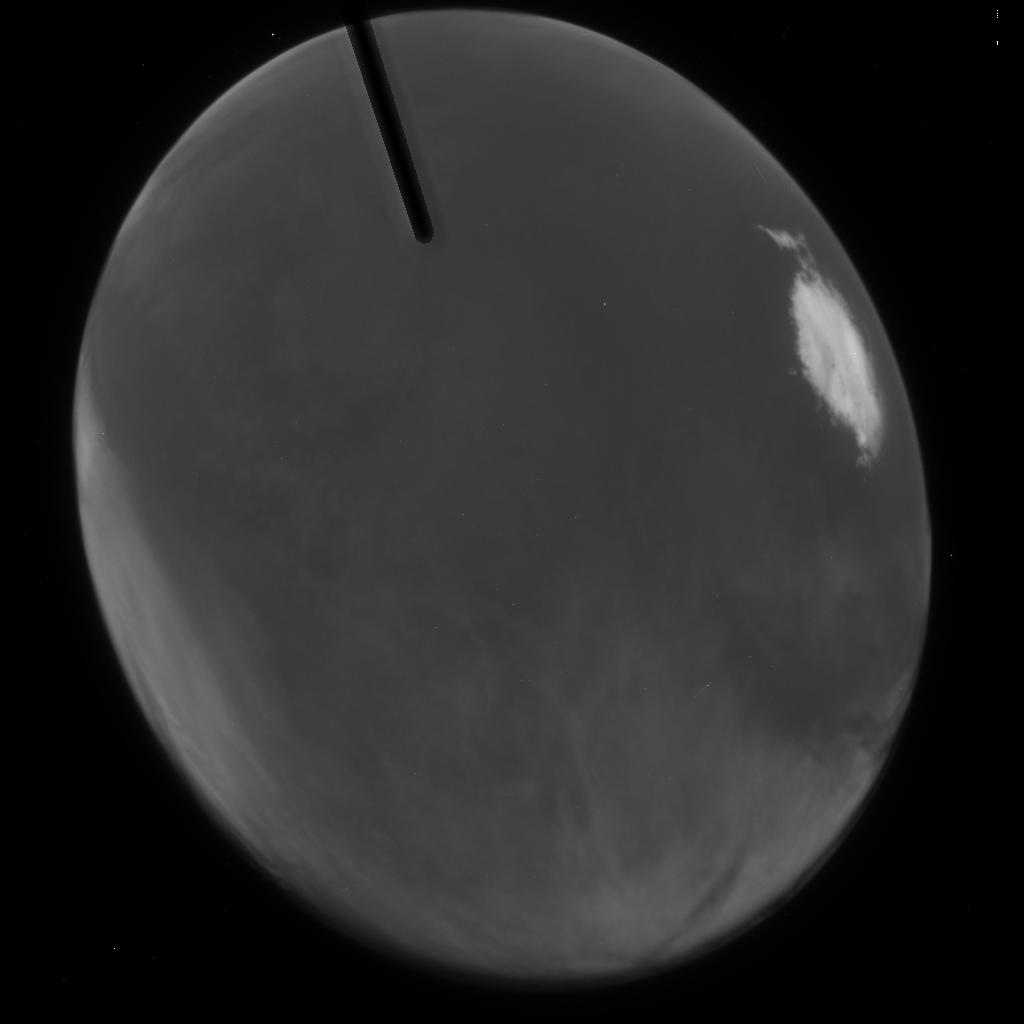
Target: MARS-2003-ACSPOL-13. Instrument: ACS/HRC. Filter: F250W. Exposure: 1 min. Observation ID: j8p723slq

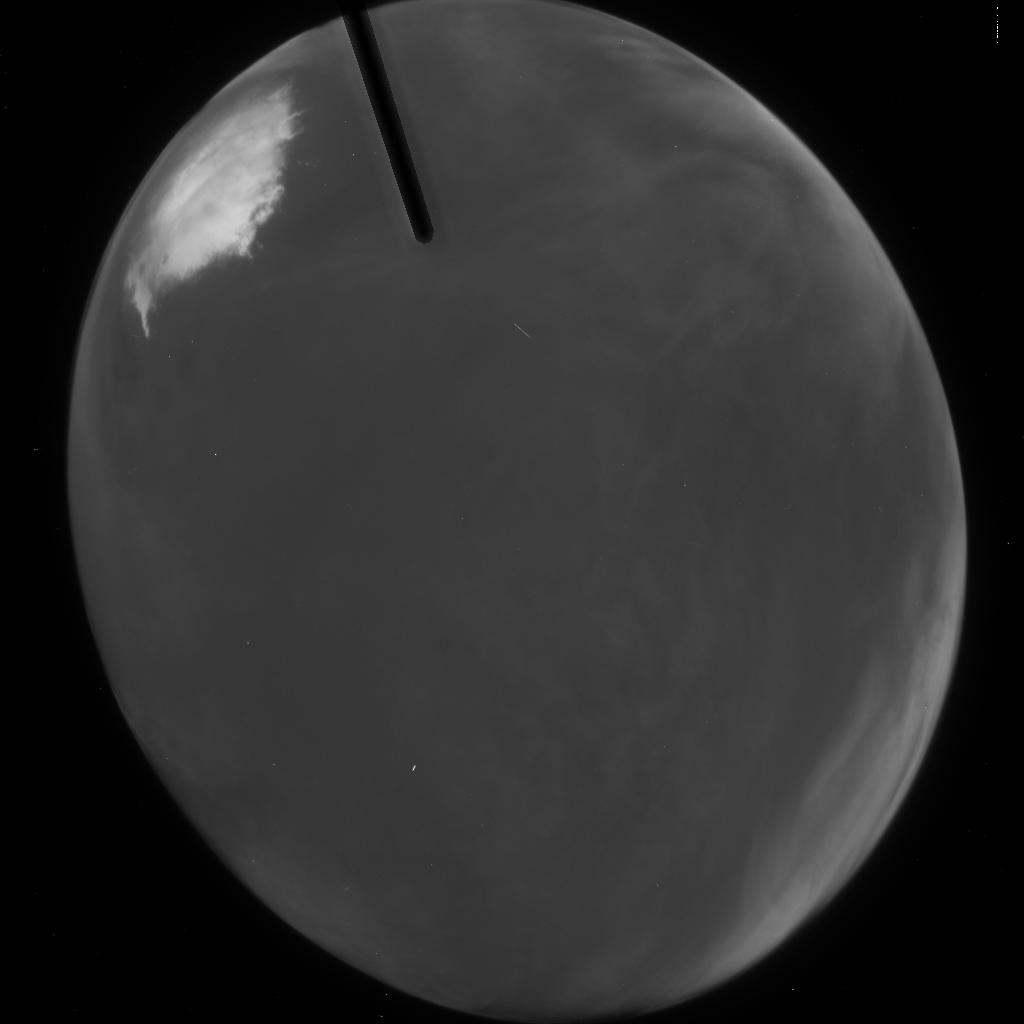
Target: MARS-2003-ACSPOL-06. Instrument: ACS/HRC. Filter: F250W. Exposure: 1 min. Observation ID: j8p720fzq

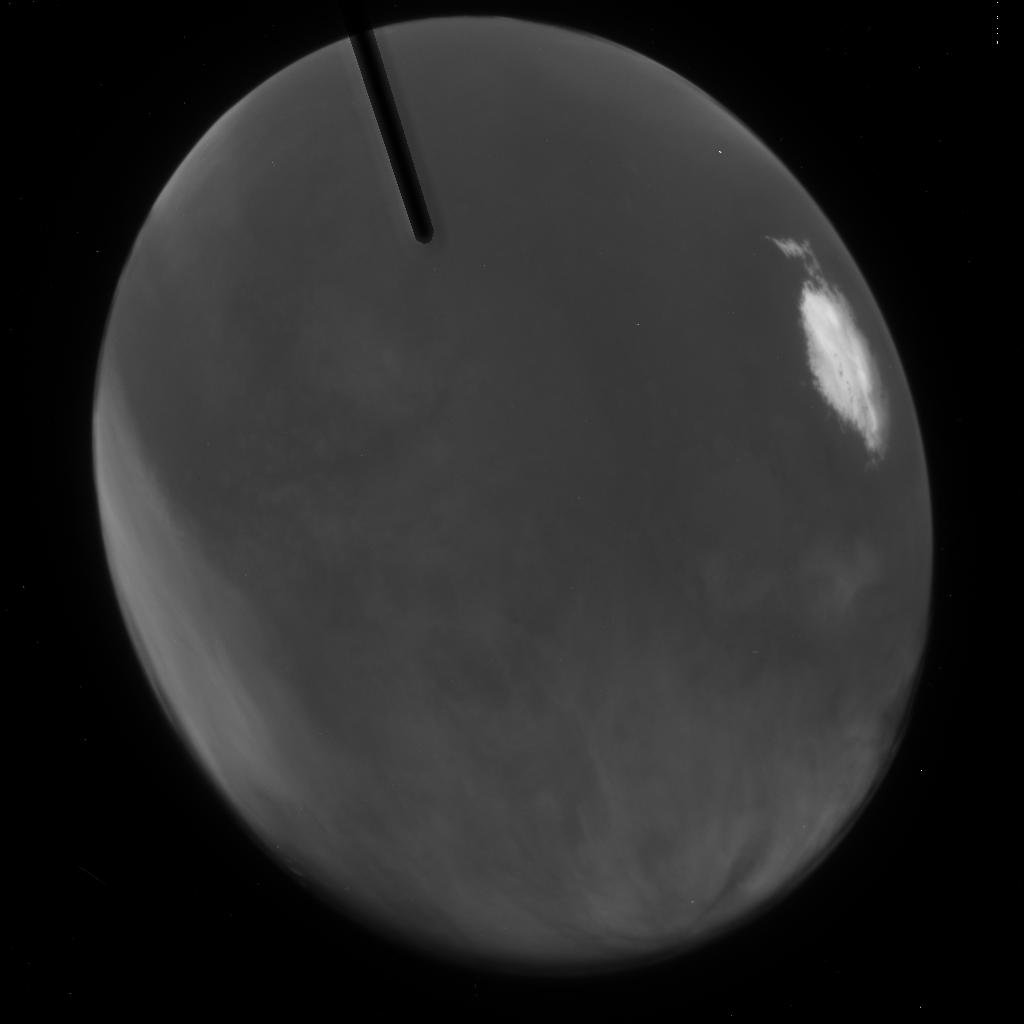
Target: MARS-2003-ACSPOL-16. Instrument: ACS/HRC. Filter: F250W. Exposure: 1 min. Observation ID: j8p724ekq

Spectroscopy and Polarimetry of Mars at Closest Approach (PI: Bell, James F.)

We plan a coordinated program of spectroscopy, imaging, and spectropolarimetry of Mars during the August 2003 opposition to study the composition and physical state of surface materials and airborne aerosols. The observations include (a) Moderate spectral resolution 290 to 570 nm STIS long-slit push-broom imaging spectroscopy of Mars, to constrain the properties of airborne aerosol particles and to search for and globally map iron-bearing minerals that are diagnostic of specific past climatic conditions; (b) WFPC2 UV-VIS images designed primarily to quantify the effects of ice and dust aerosols on our STIS spectra; (c) NICMOS near-IR images to search for and globally map the presence of hydrated surface minerals; and (d) ACS multispectral polarizer images to provide critical phase function measurements needed to constrain the physical properties of the Martian surface layer. The observations are timed to take advantage of the closest approach of Mars to Earth for the next several hundred years. Images and spectra will be acquired at a spatial scale comparable to existing spacecraft orbital spectroscopy data (~10 km/pixel) and in wavelength regions not sampled by past or current Mars spacecraft instrumentation. These observations also provide complementary scientific and calibration measurements in support of current and future NASA and ESA Mars exploration missions.